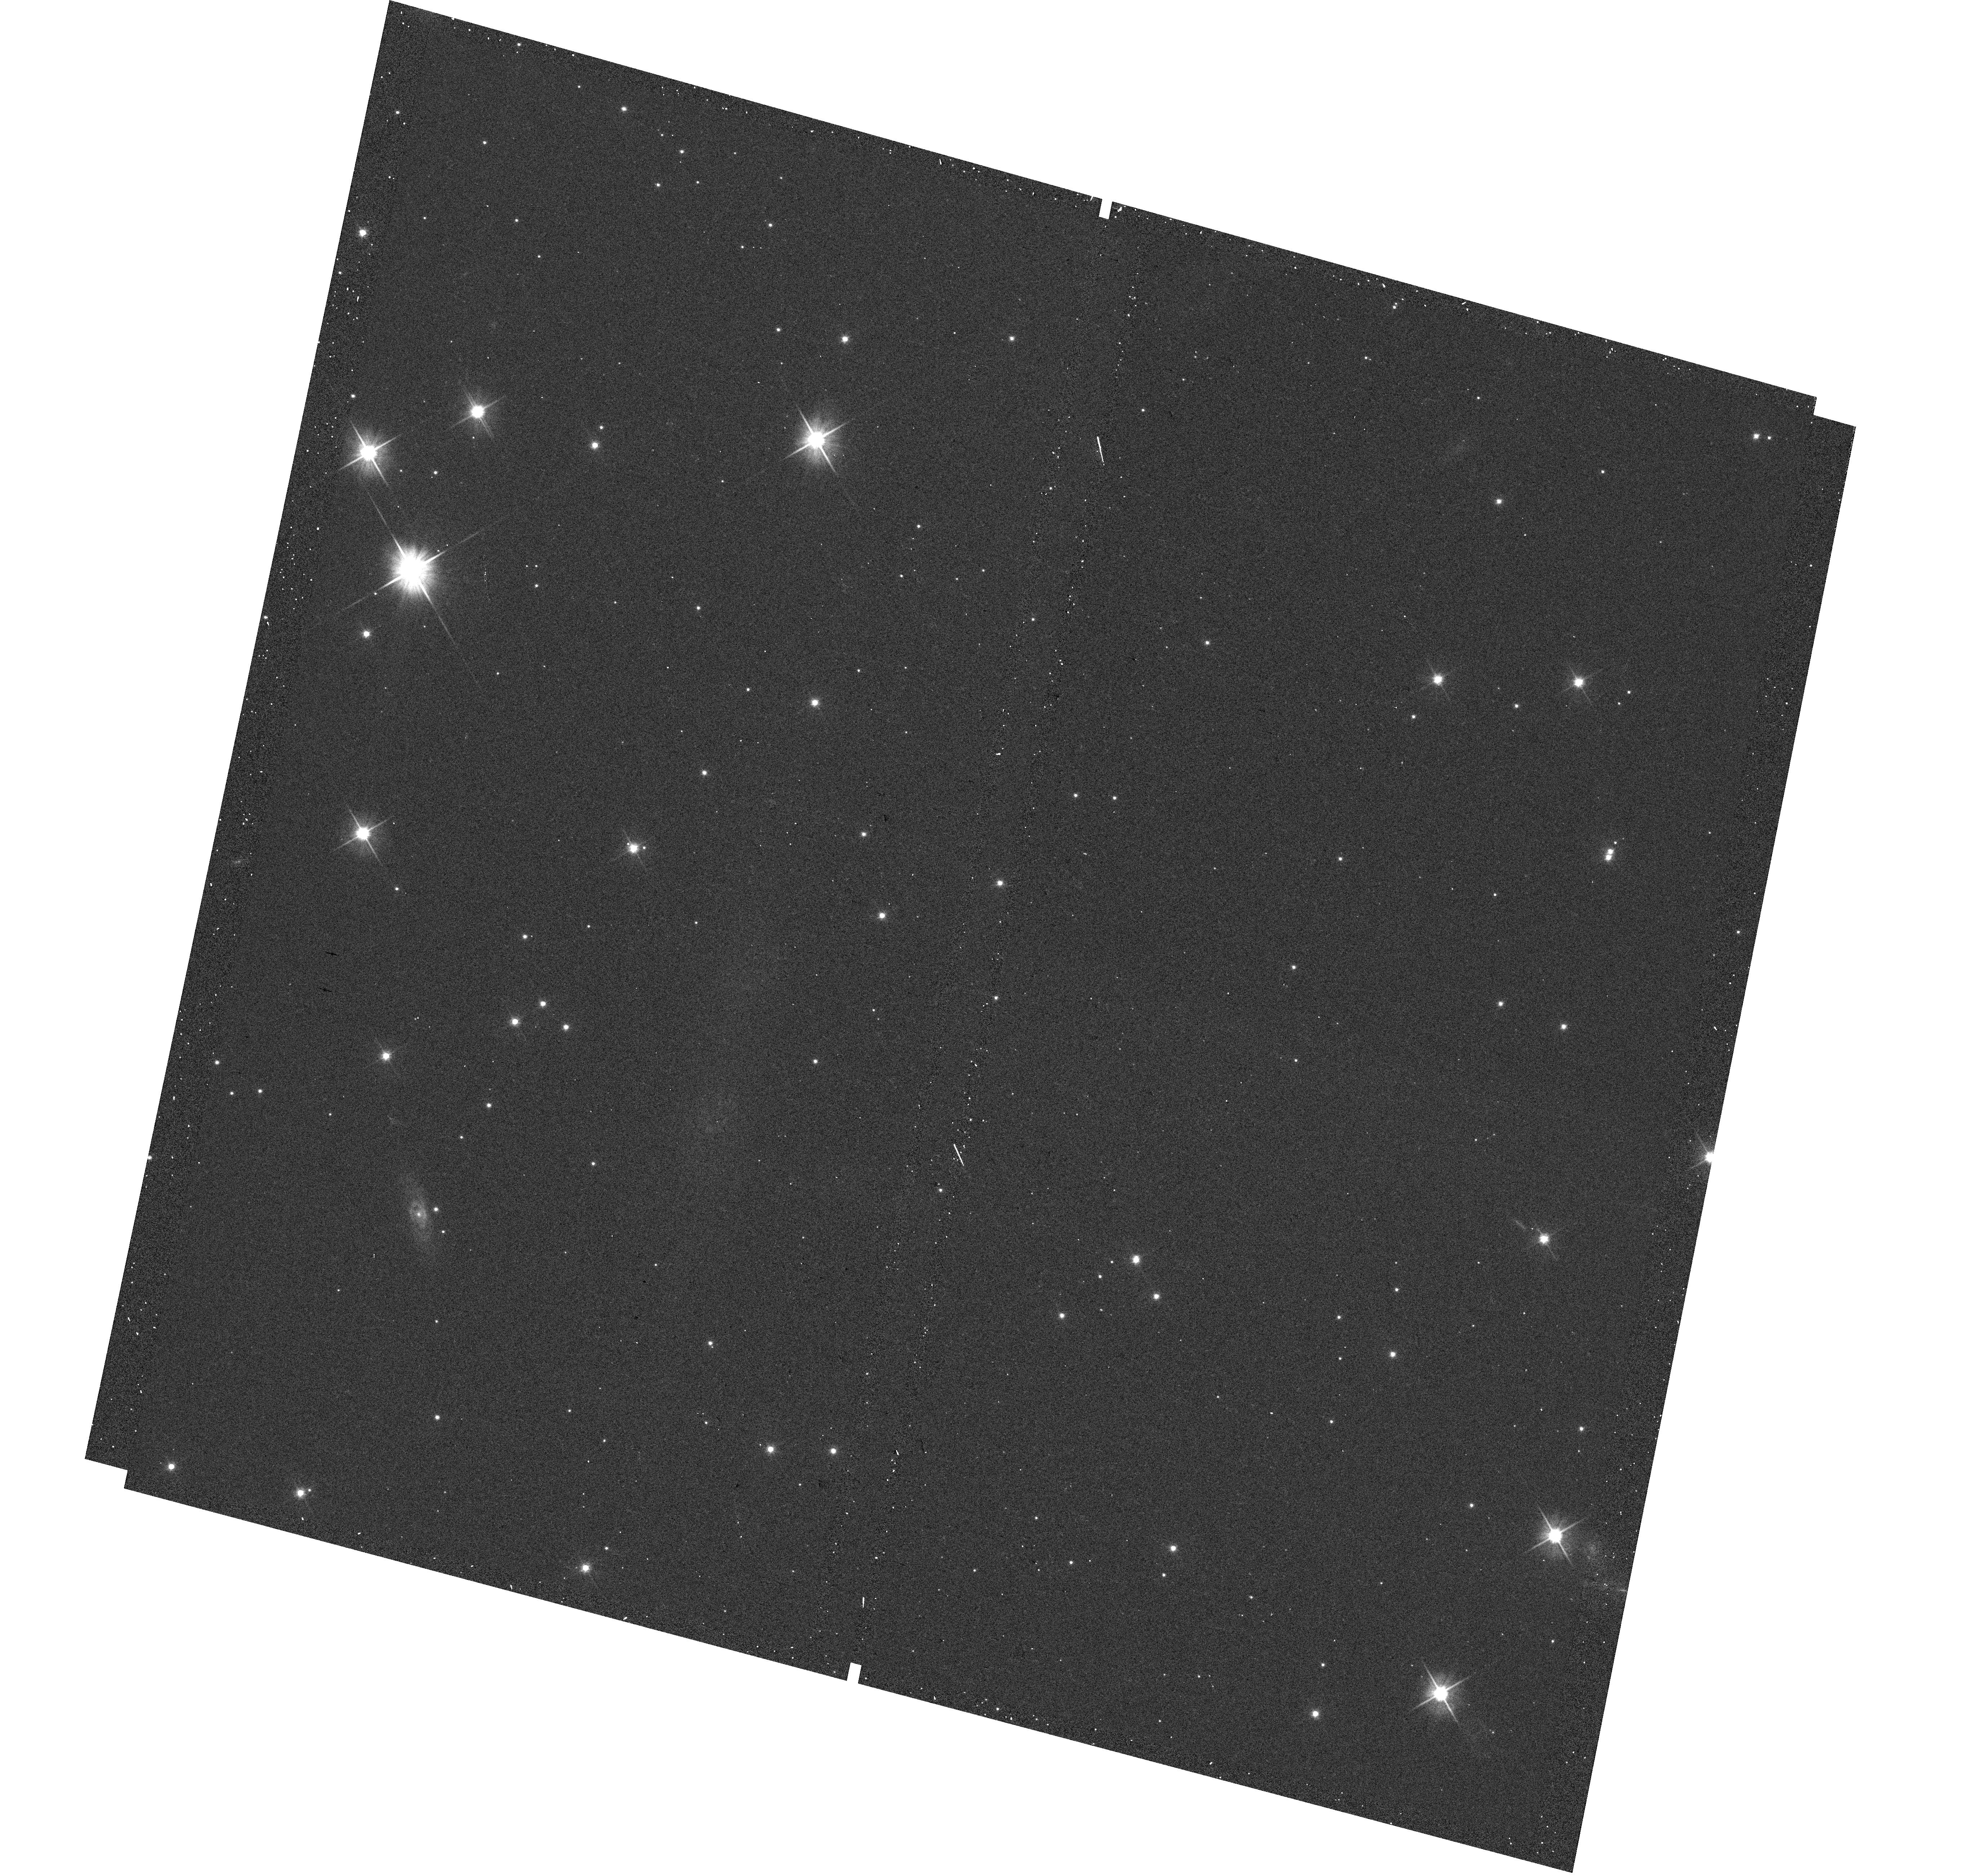
Target: G105-30-SOURCE. Instrument: WFC3/UVIS. Filter: F606W. Exposure: 1 min. Observation ID: hst_13058_01_wfc3_uvis_f606w_ic3k01

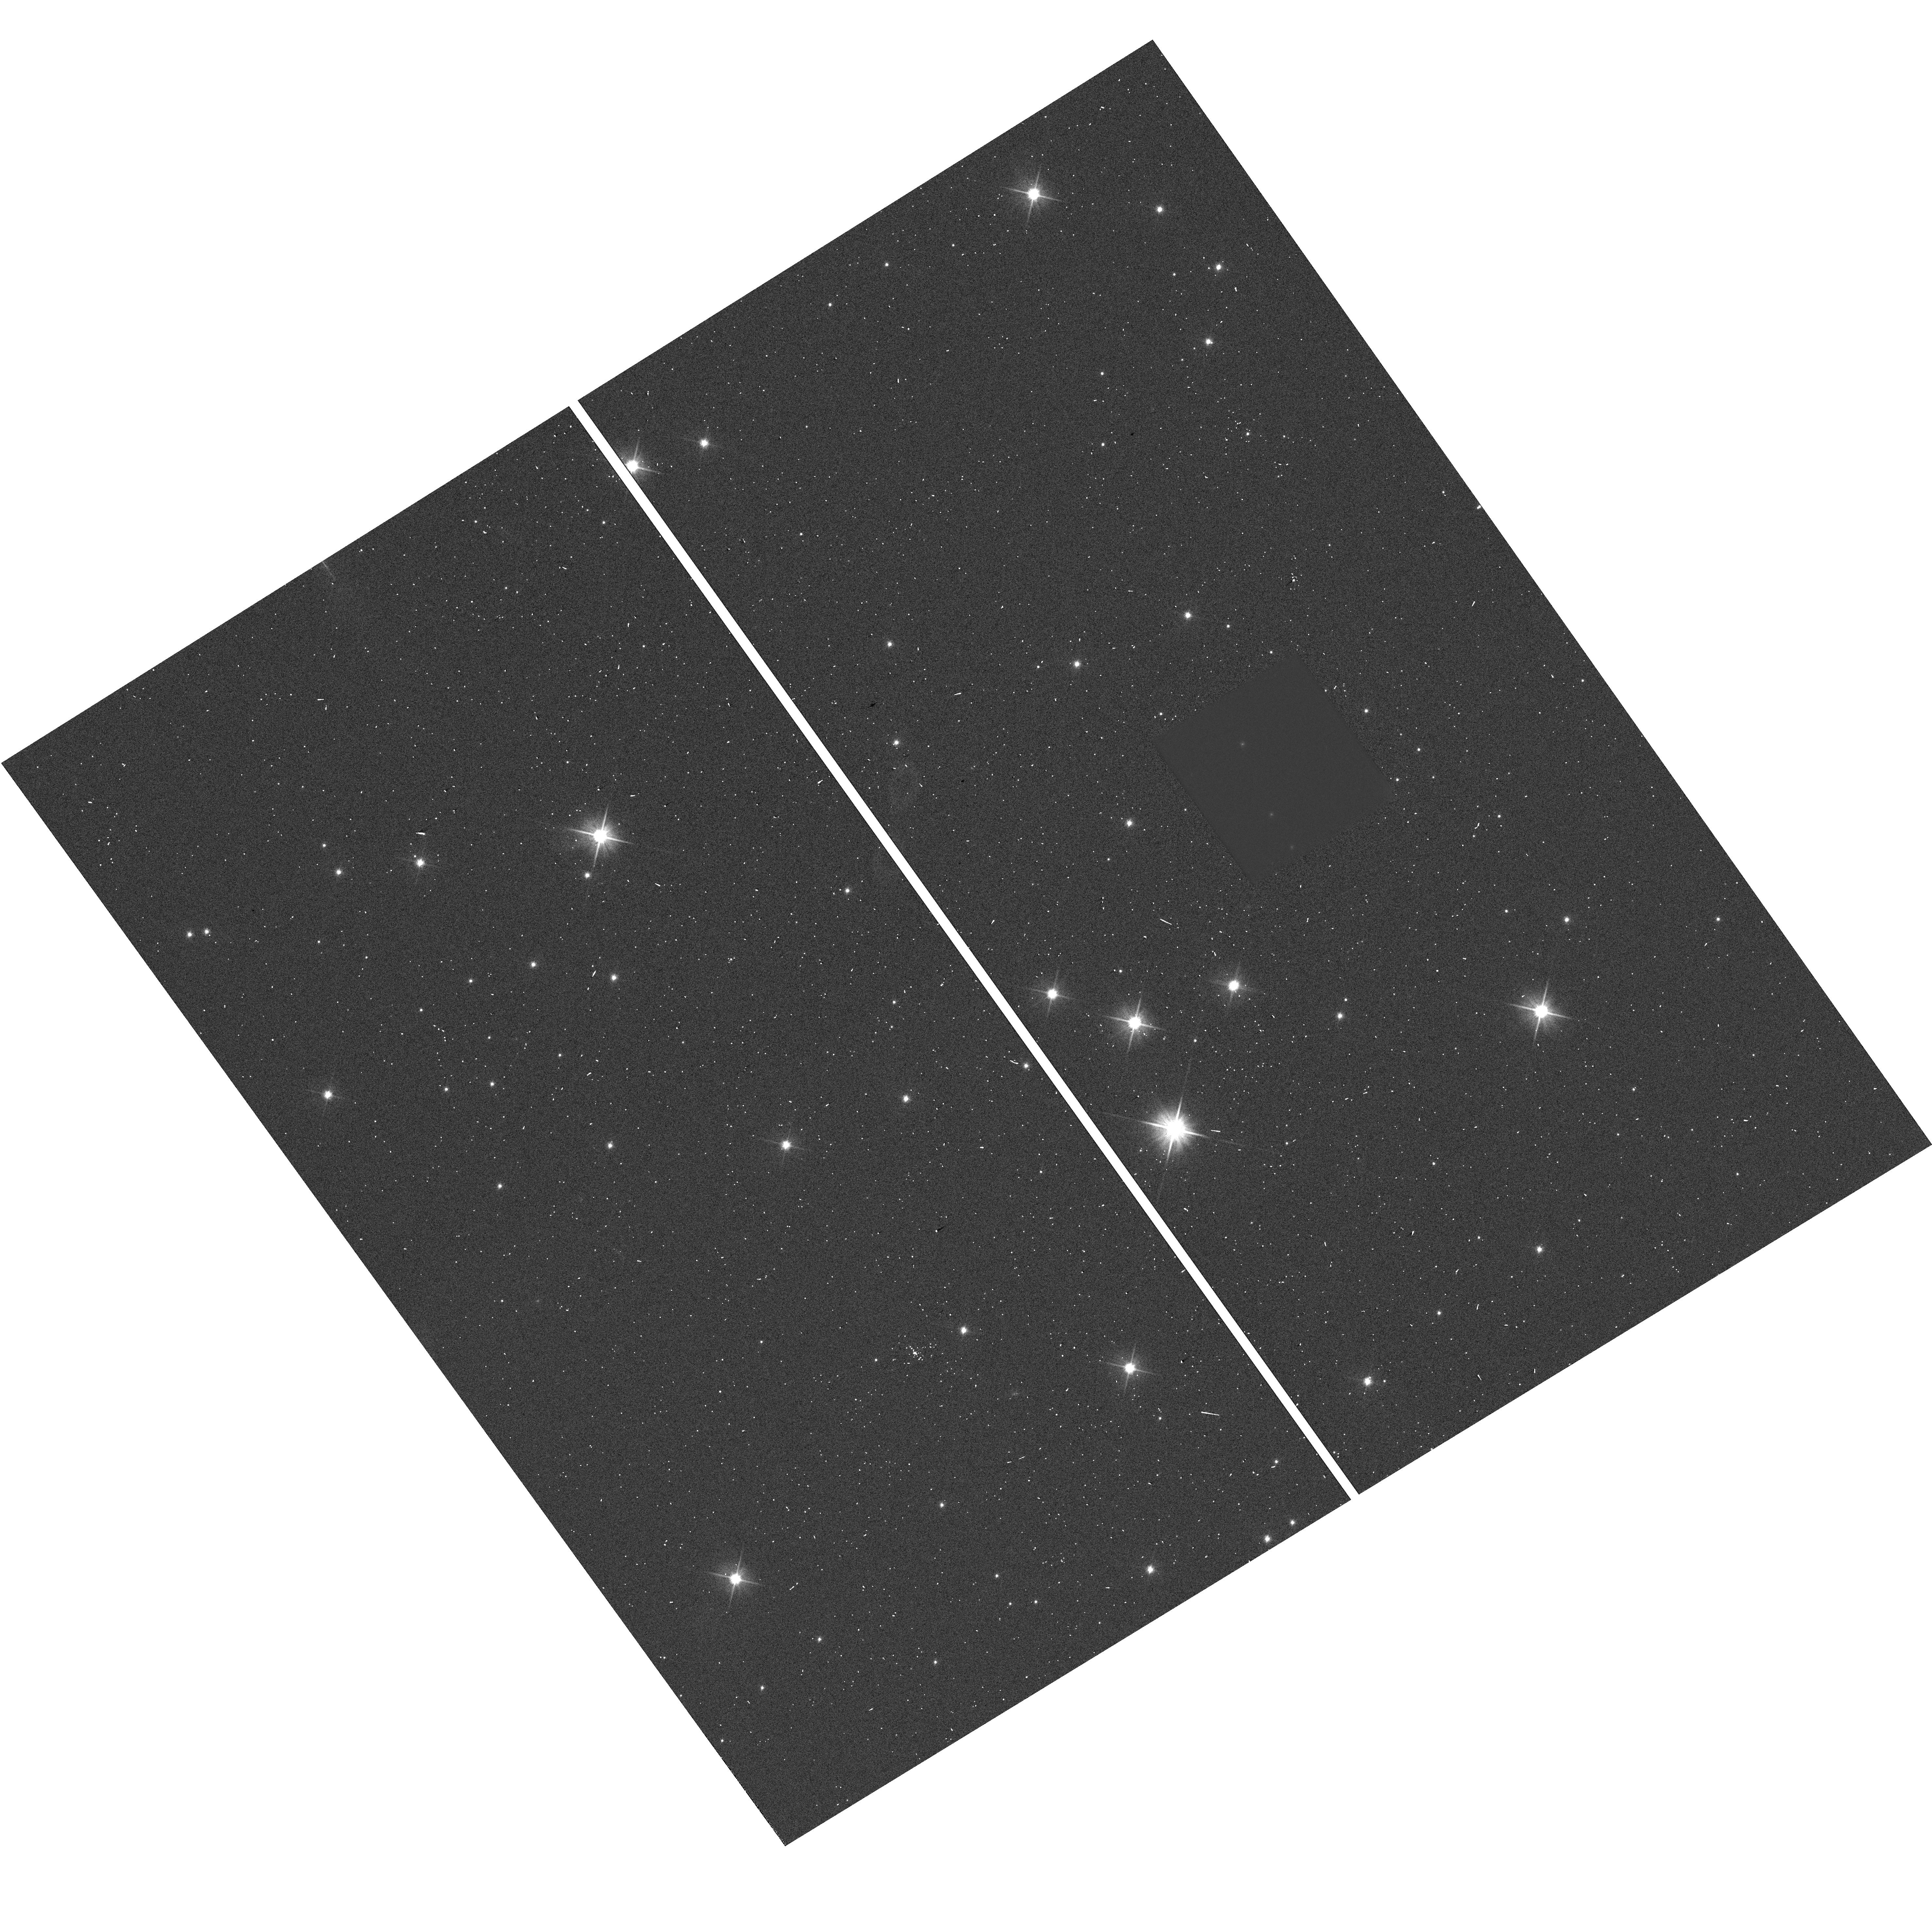
Target: G105-30-SOURCE. Instrument: WFC3/UVIS. Filter: F606W. Exposure: 13 min. Observation ID: hst_13058_07_wfc3_uvis_f606w_ic3k07

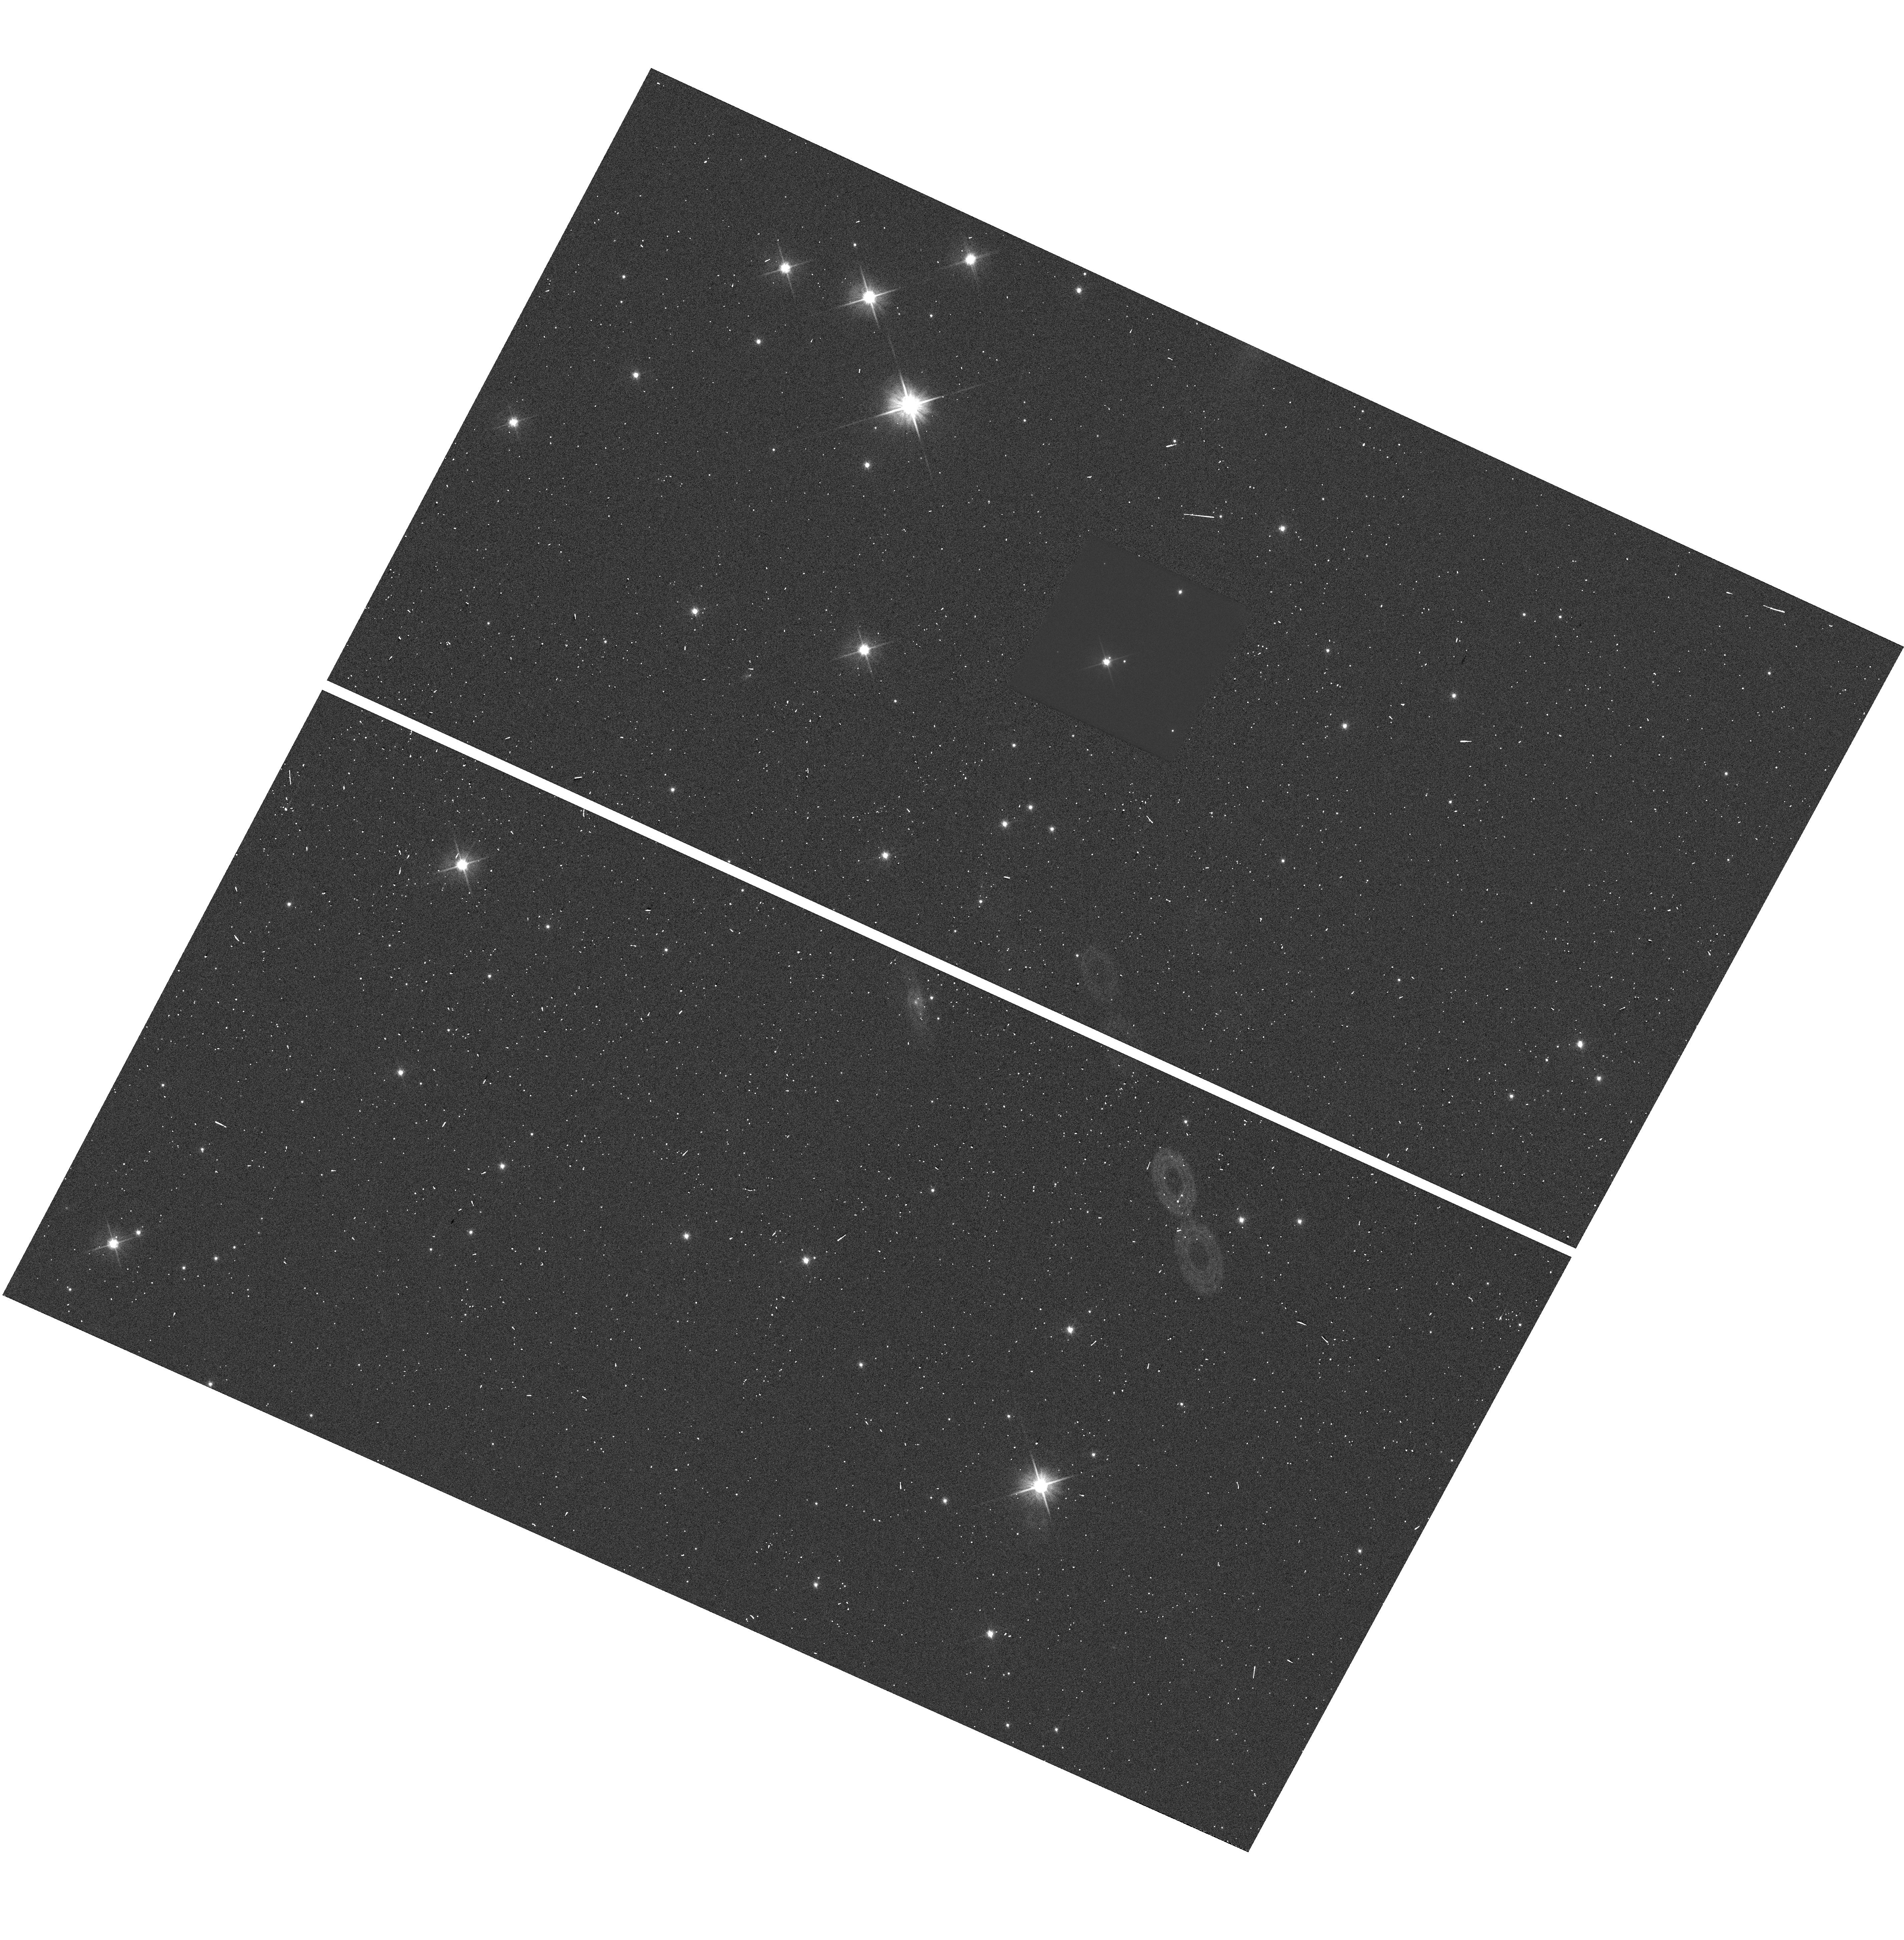
Target: G105-30-SOURCE. Instrument: WFC3/UVIS. Filter: F606W. Exposure: 13 min. Observation ID: hst_13058_57_wfc3_uvis_f606w_ic3k57

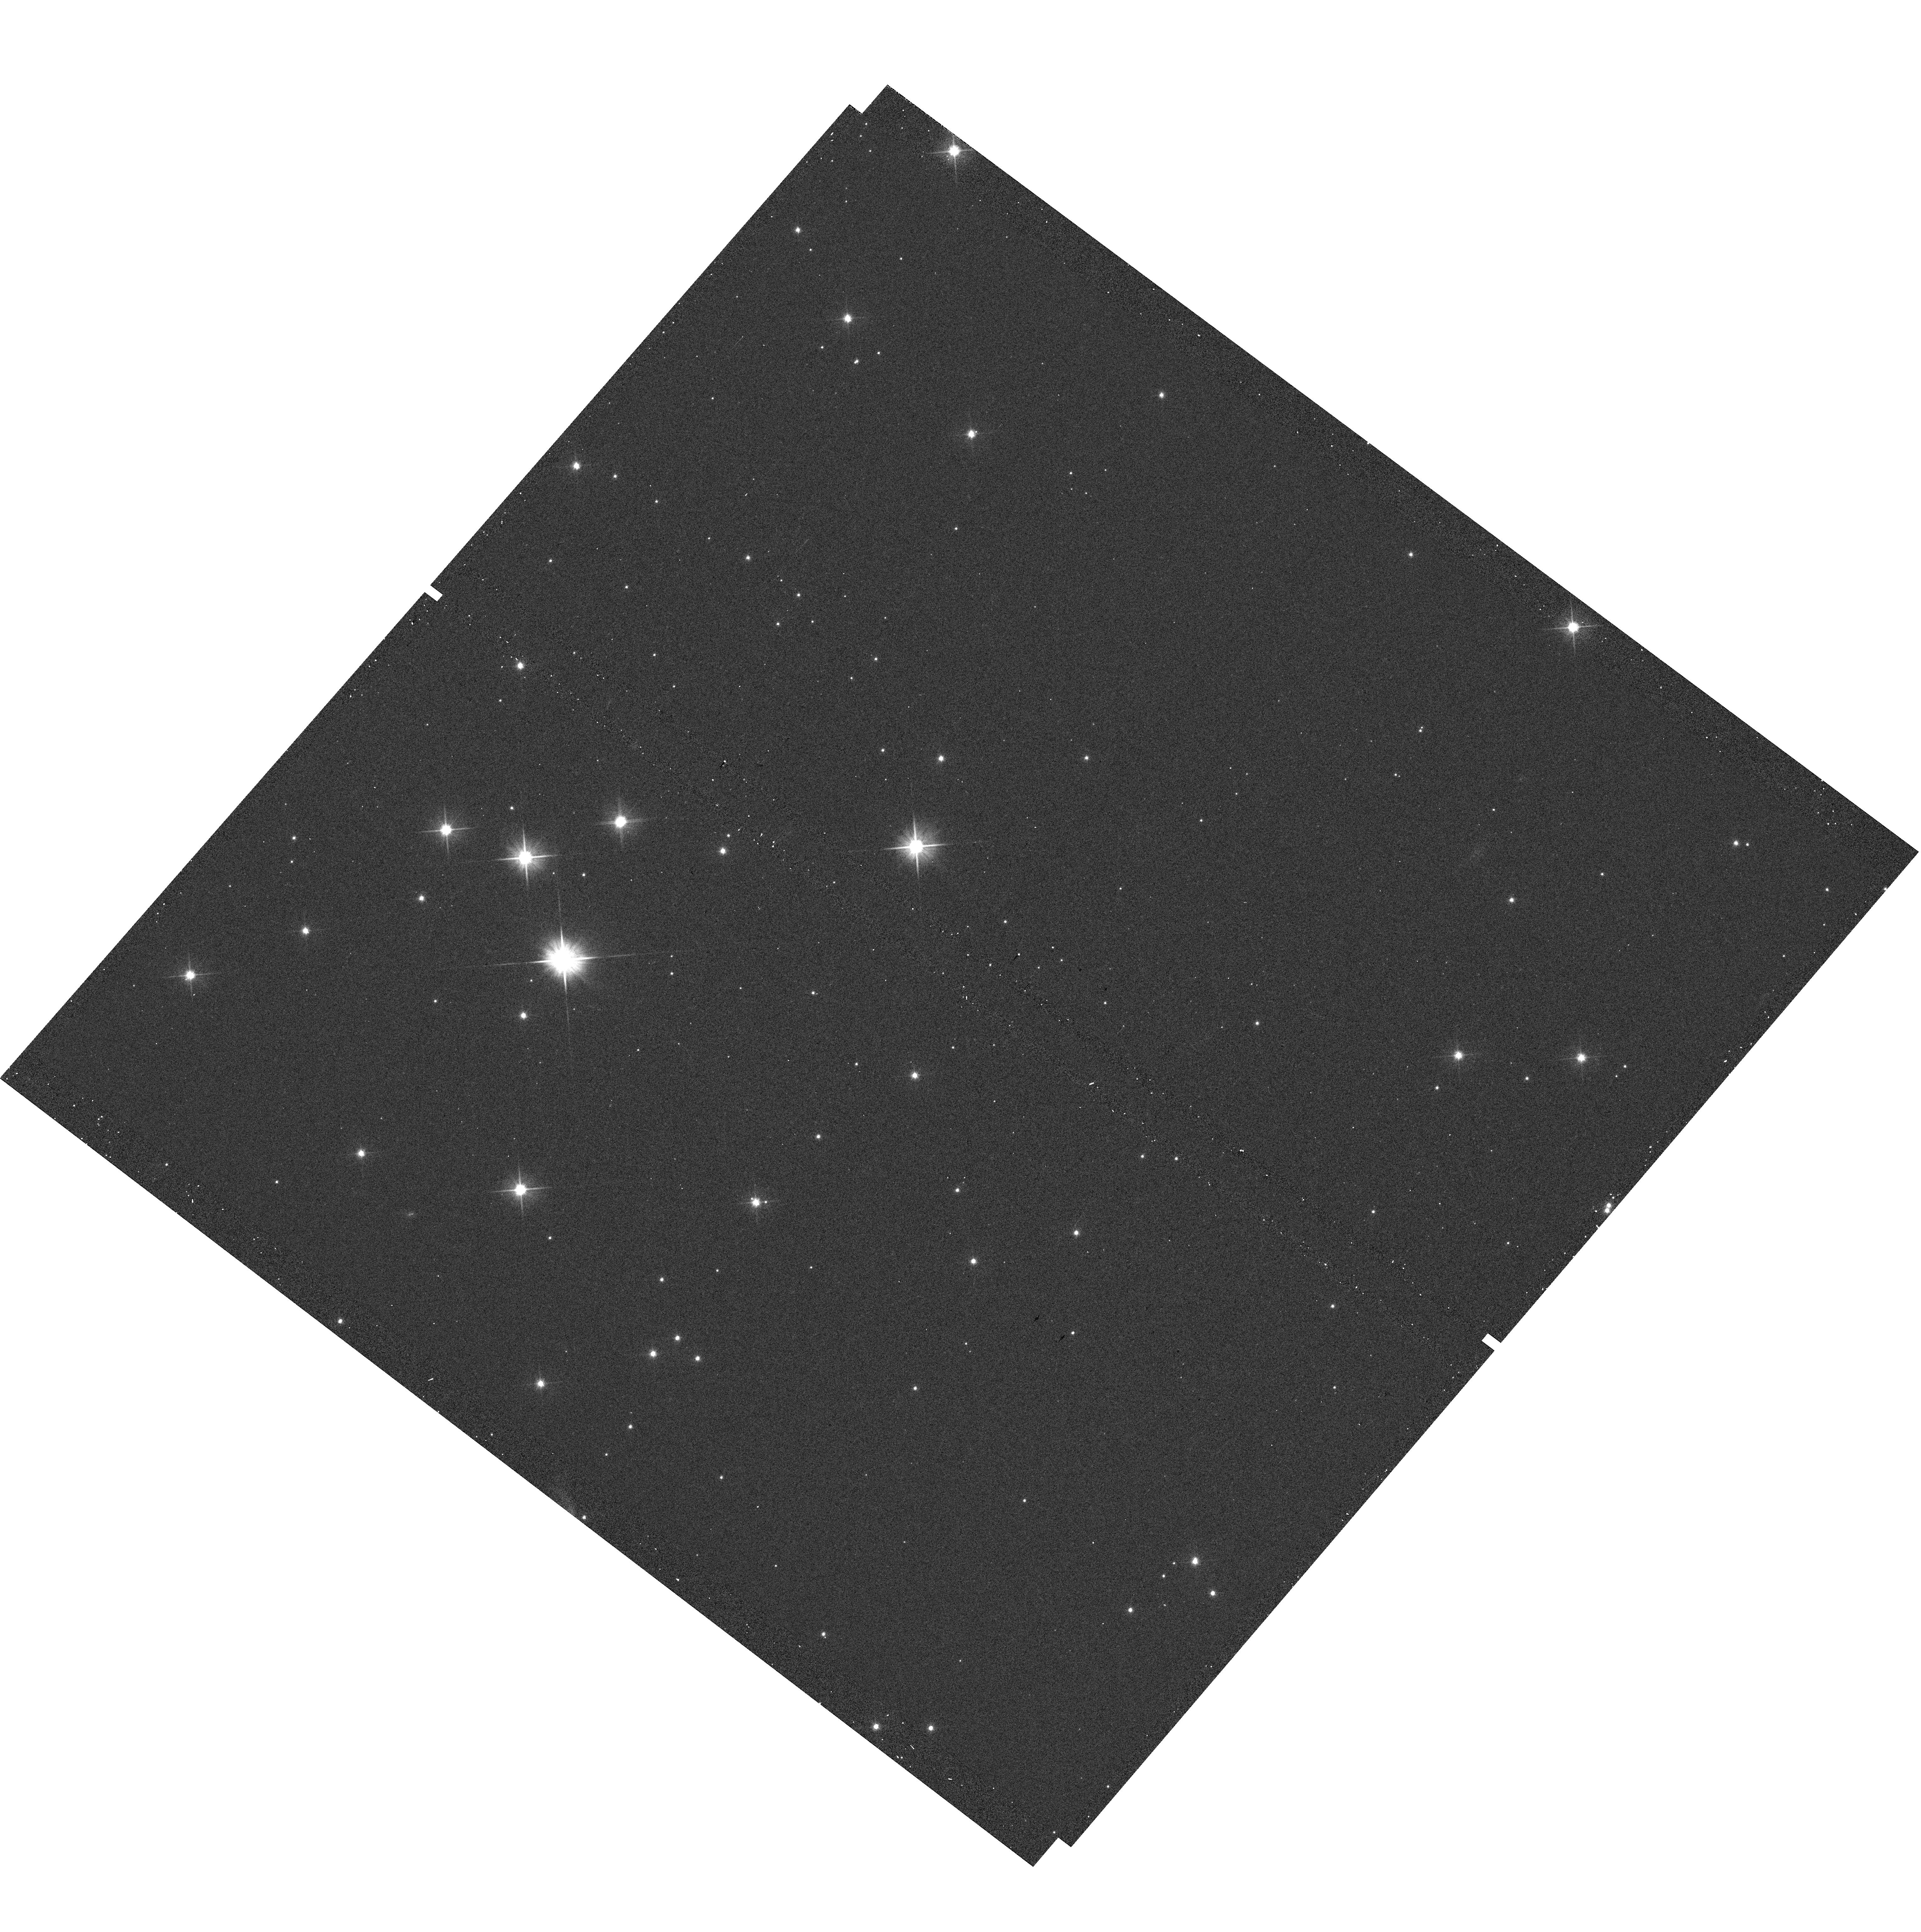
Target: G105-30-SOURCE. Instrument: WFC3/UVIS. Filter: F606W. Exposure: 1 min. Observation ID: hst_13058_02_wfc3_uvis_f606w_ic3k02

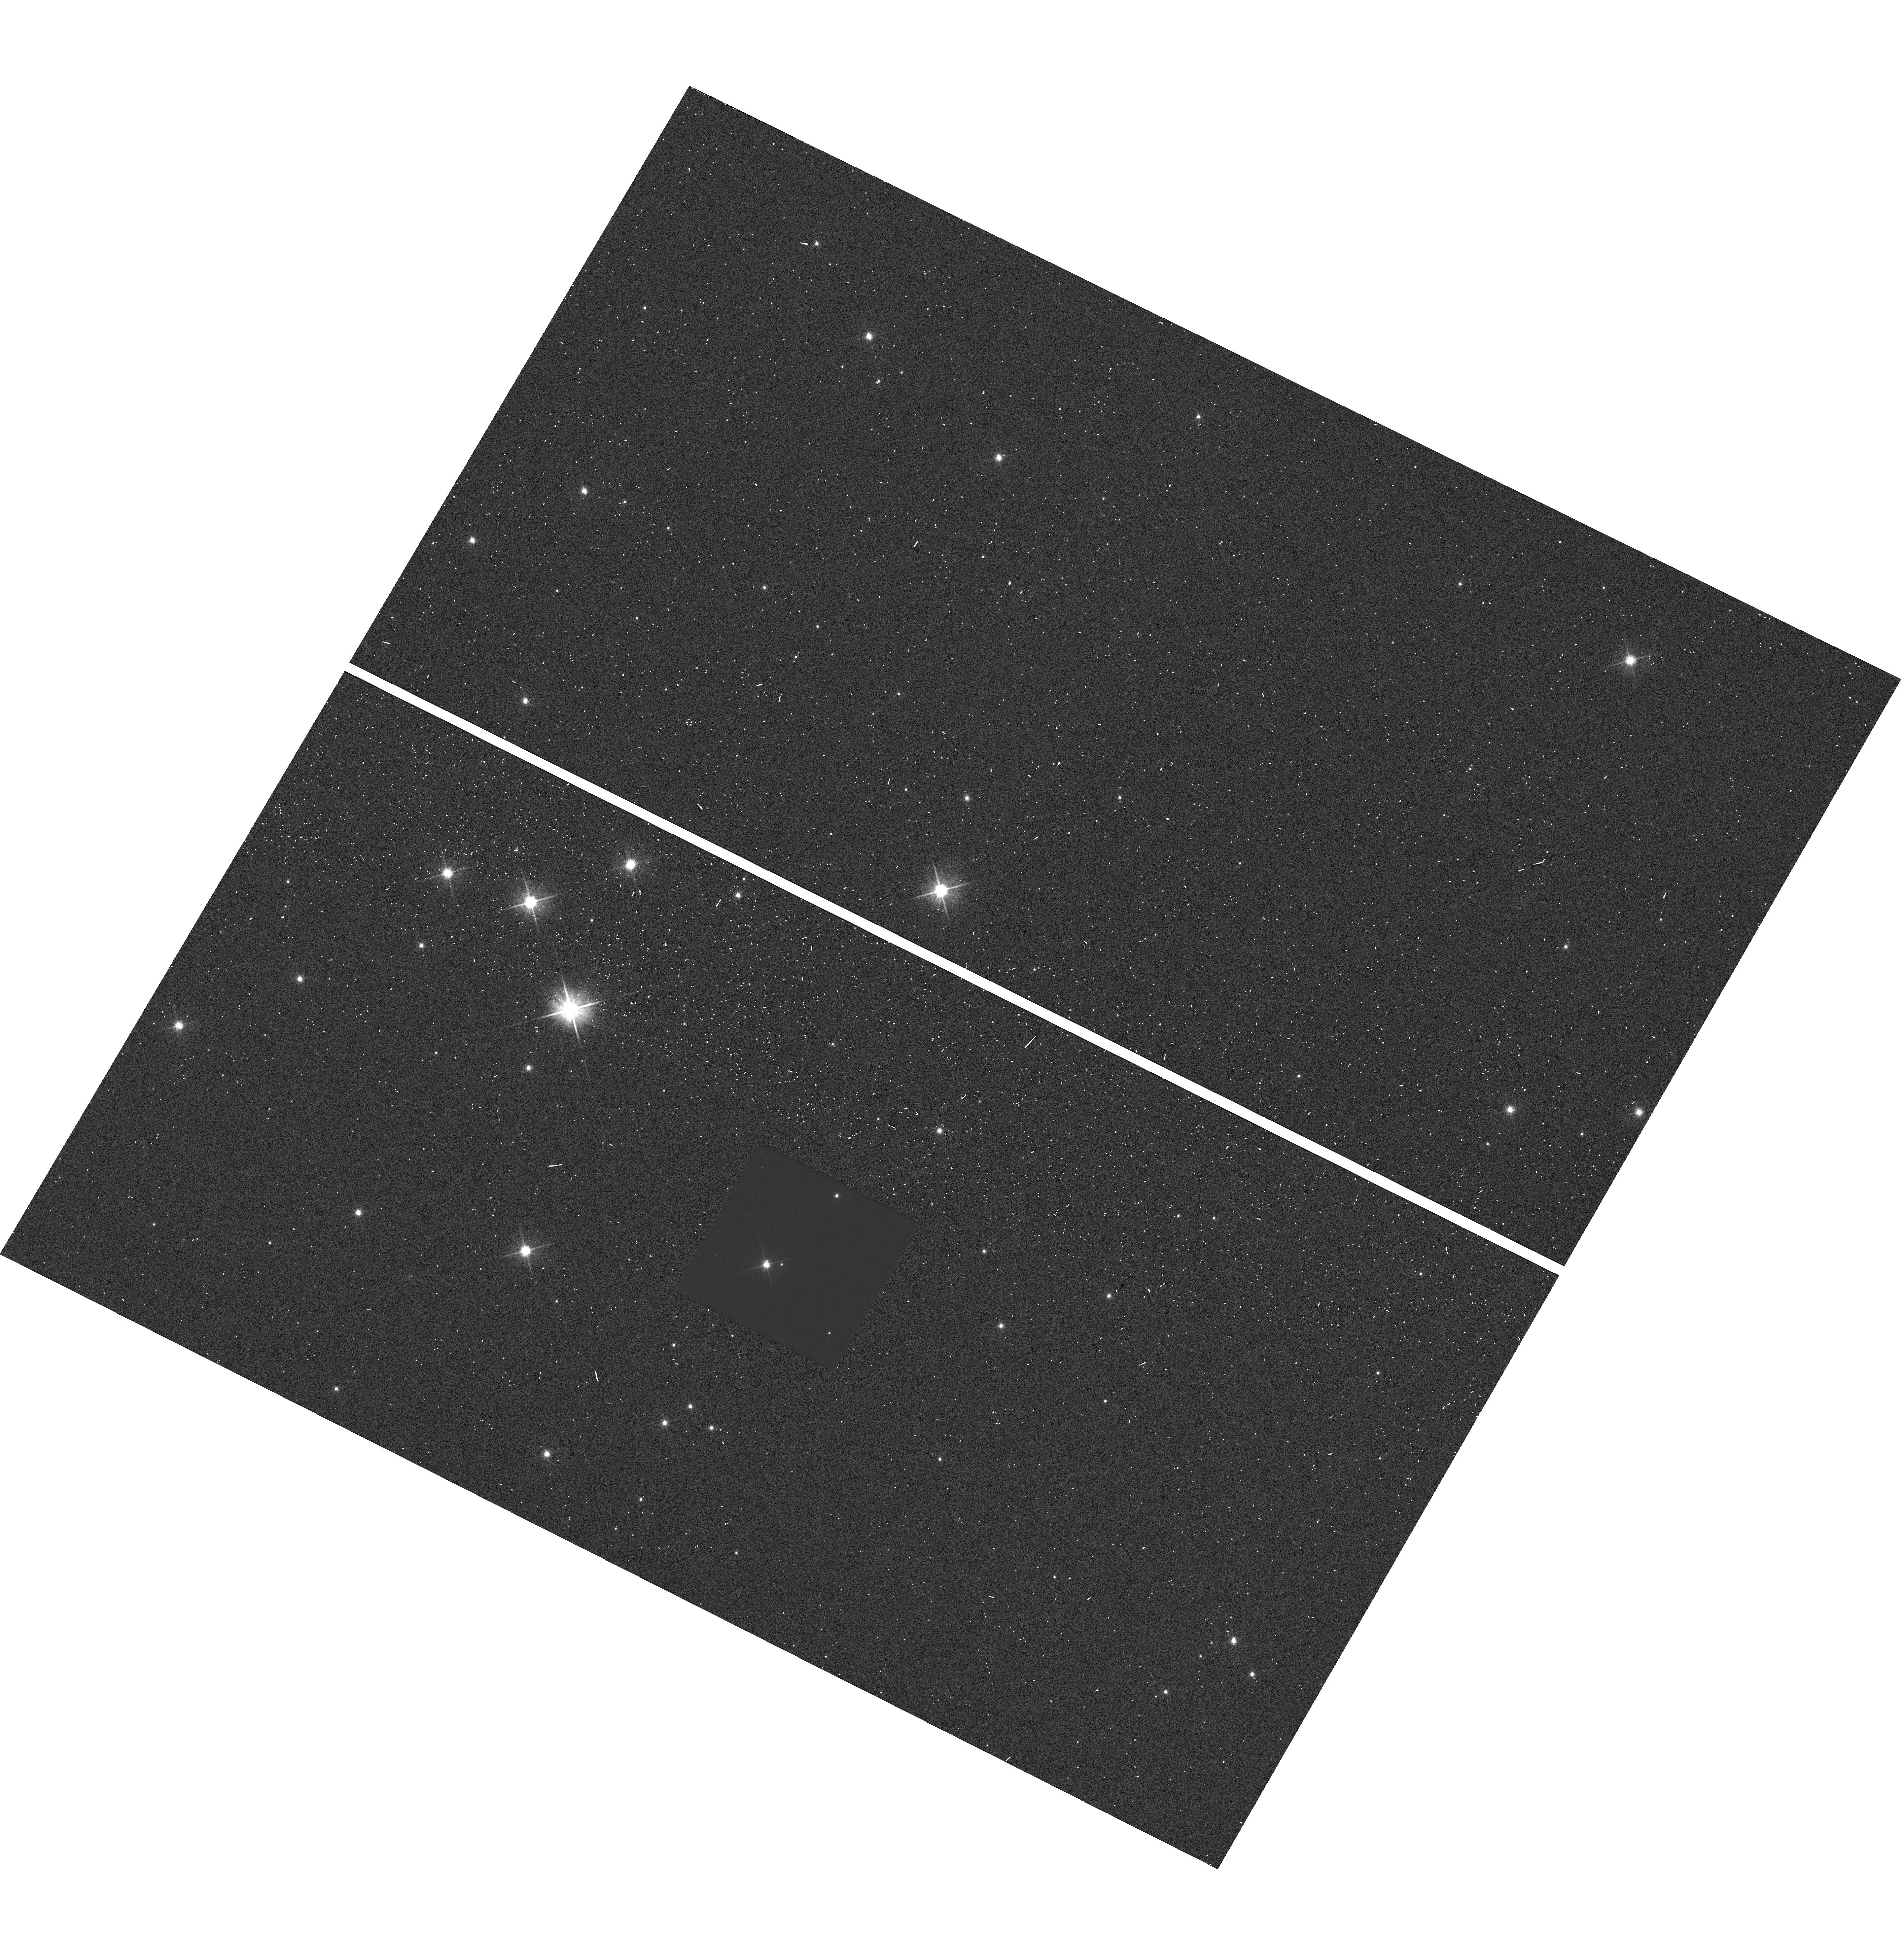
Target: G105-30-SOURCE. Instrument: WFC3/UVIS. Filter: F606W. Exposure: 13 min. Observation ID: hst_13058_06_wfc3_uvis_f606w_ic3k06

Accurate Mass Determination of the Old White Dwarf G105-30 through Astrometric Microlensing (PI: Sahu, Kailash C.)

We propose to determine the mass of the cool, nearby, high-proper-motion white dwarf (WD) G 105-30 (LHS 1838) through astrometric microlensing. In a reprise of the famous 1919 solar eclipse that verified general relativity, G 105-30 will pass very close in front of a 19.5-mag background star in June 2012, with an impact parameter of only ~0.08 arcsec. As it passes in front, it will cause a relativistic deflection of the background star's image by >2 milliarcsec, an amount easily detectable with HST/WFC3. The gravitational deflection angle depends only on the distances and relative positions of the stars, and on the mass of the WD. Since the distance to G 105-30 is already known from an accurate parallax, and the relative positions can be determined precisely before the event, the astrometric measurement offers a unique and direct method to measure the mass of the WD to high accuracy (<5%, potentially <1% for favorable circumstances). One key astrophysical prediction for WDs is the existence of a mass-radius relation (MRR), which depends on the WD's core composition. Since the luminosity and distance of G 105-30 are known, its radius is known. Our measurements will thus provide a new, precise point in the MRR. The mass of G 105-30 is of special interest because it is an old and relatively massive WD, which would provide new constraints near the bottom of the WD cooling curve, currently being used to age-date stellar populations.